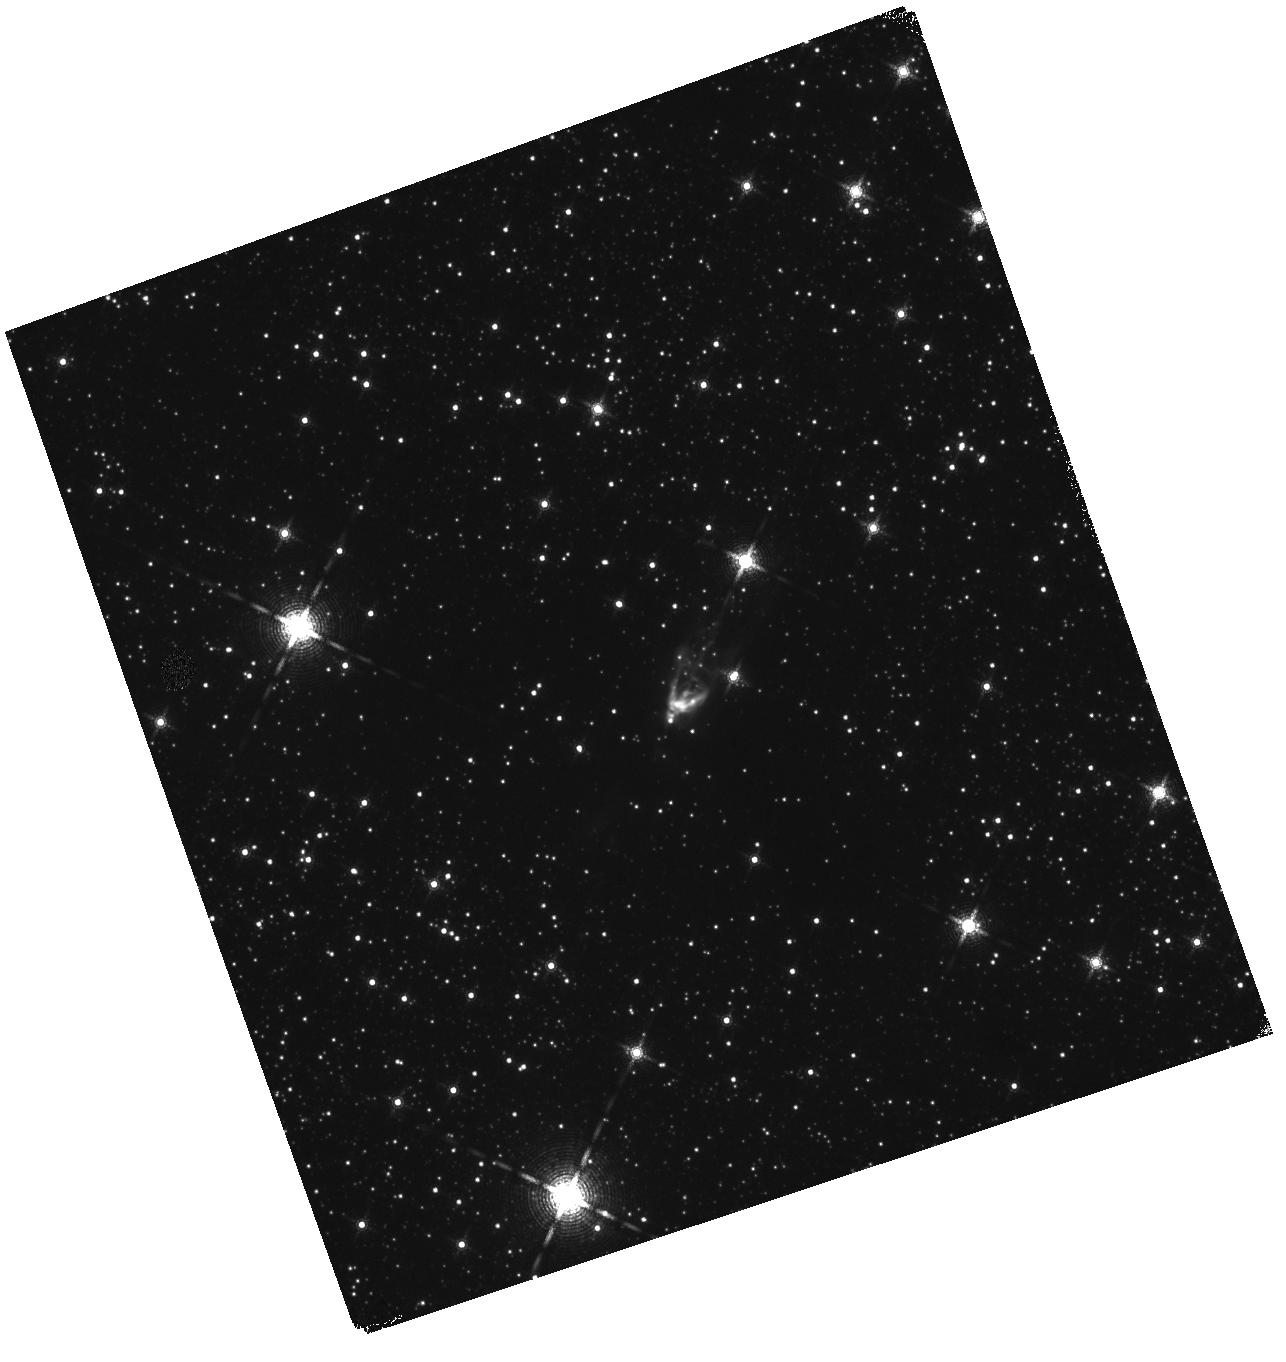
Target: MOL77. Instrument: WFC3/IR. Filter: F164N. Exposure: 15 min. Observation ID: hst_17263_02_wfc3_ir_f164n_if2o02

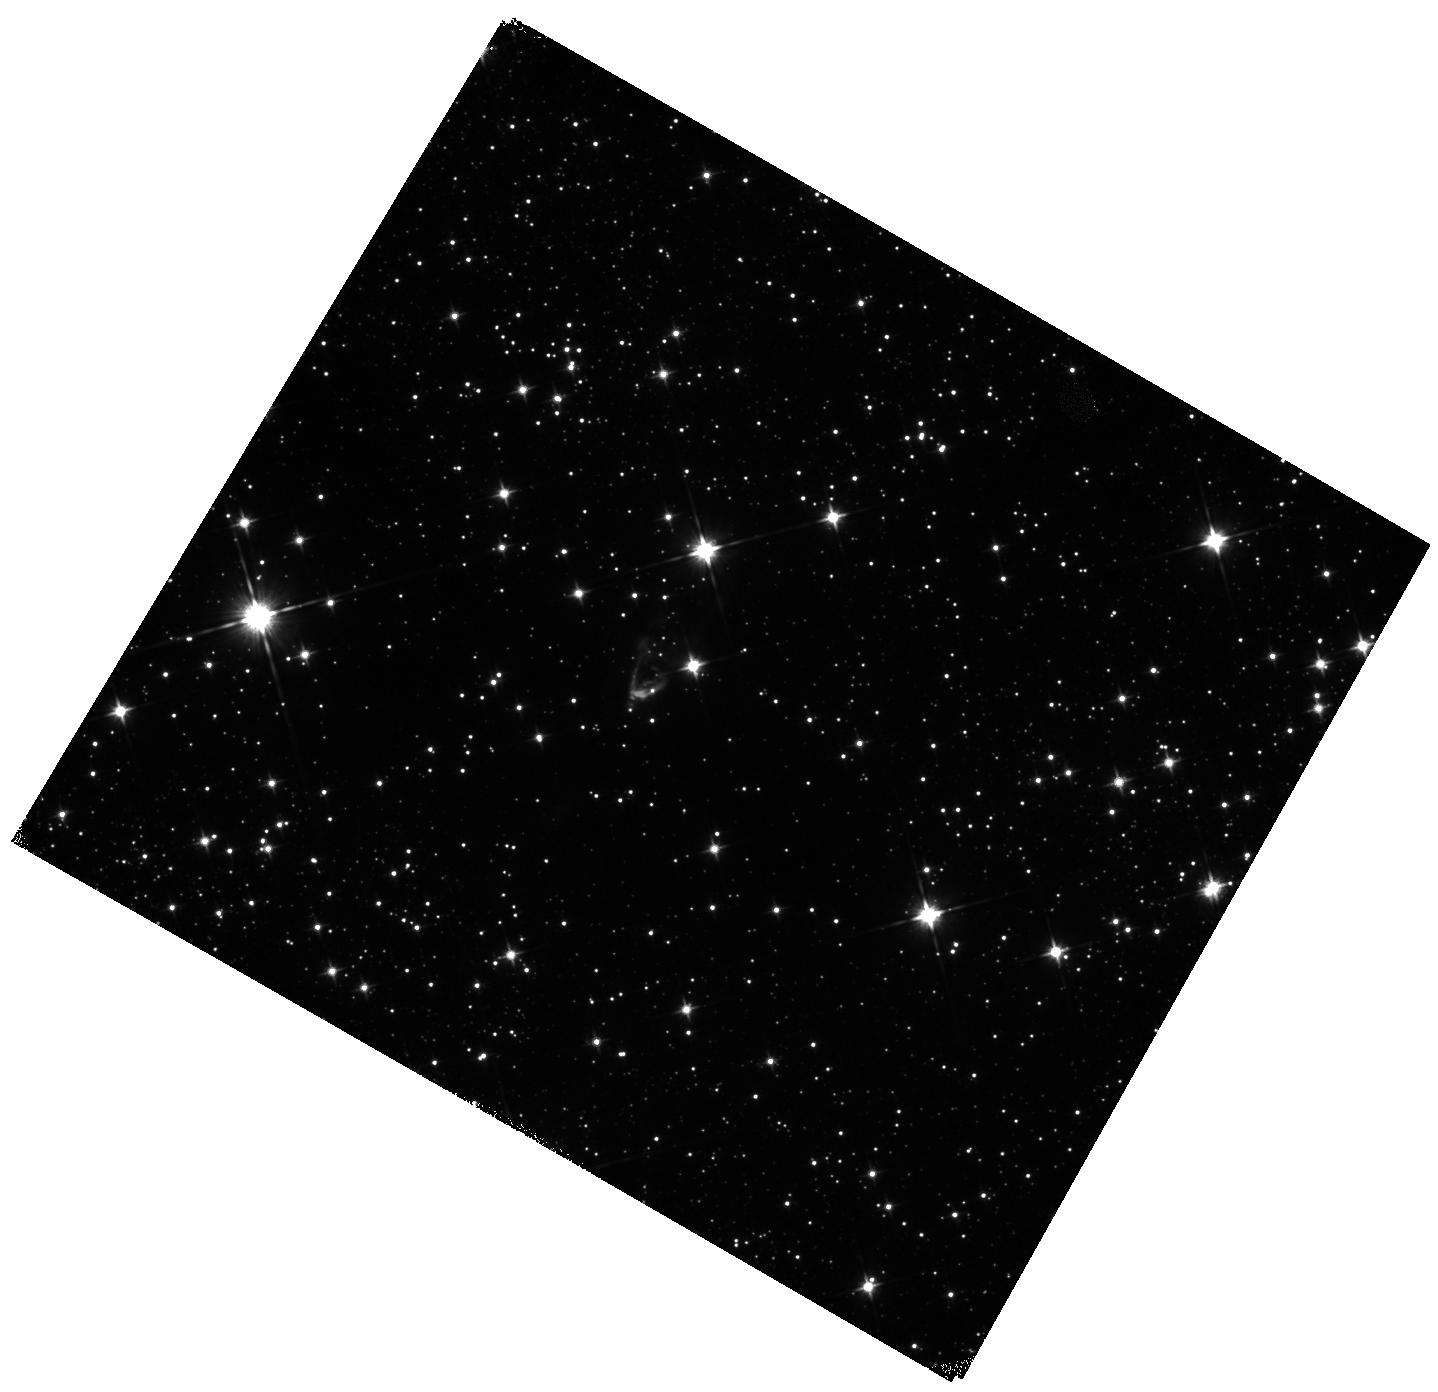
Target: MOL77. Instrument: WFC3/IR. Filter: F110W. Exposure: 5 min. Observation ID: hst_17263_51_wfc3_ir_f110w_if2o51

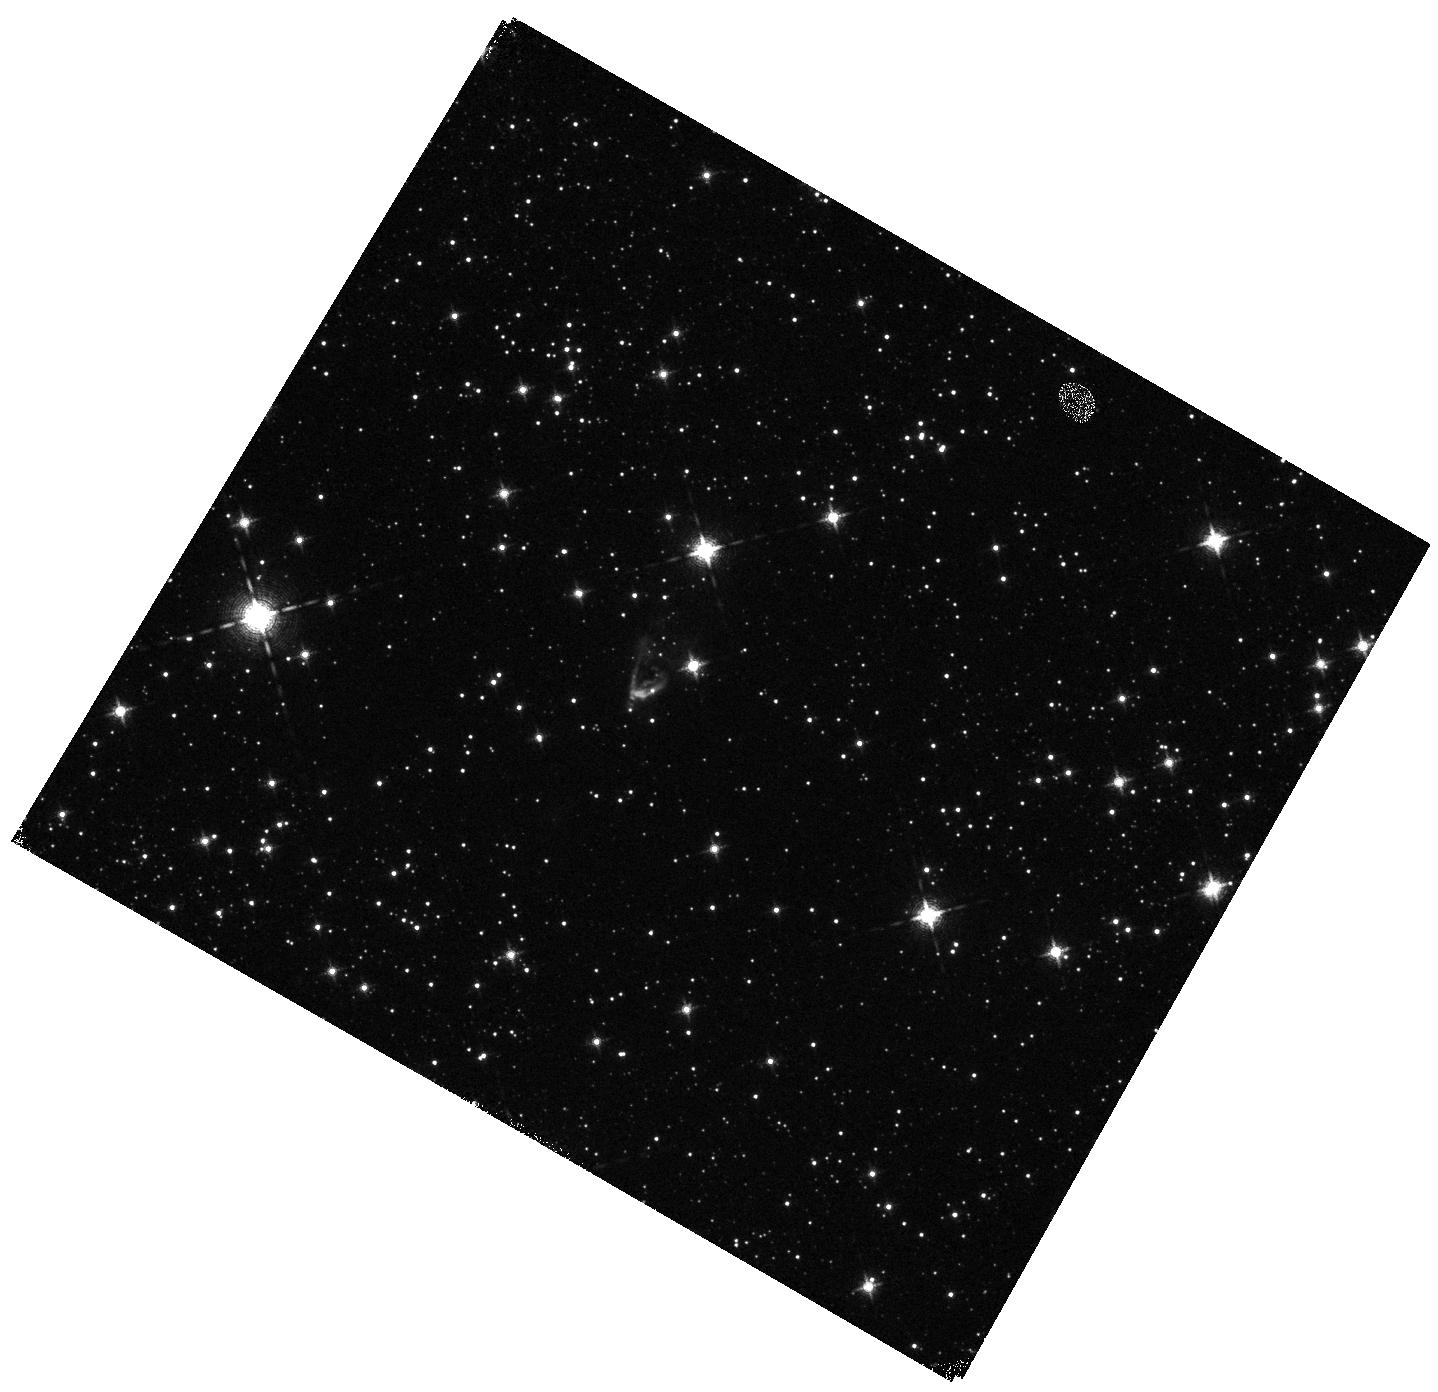
Target: MOL77. Instrument: WFC3/IR. Filter: F128N. Exposure: 12 min. Observation ID: hst_17263_51_wfc3_ir_f128n_if2o51

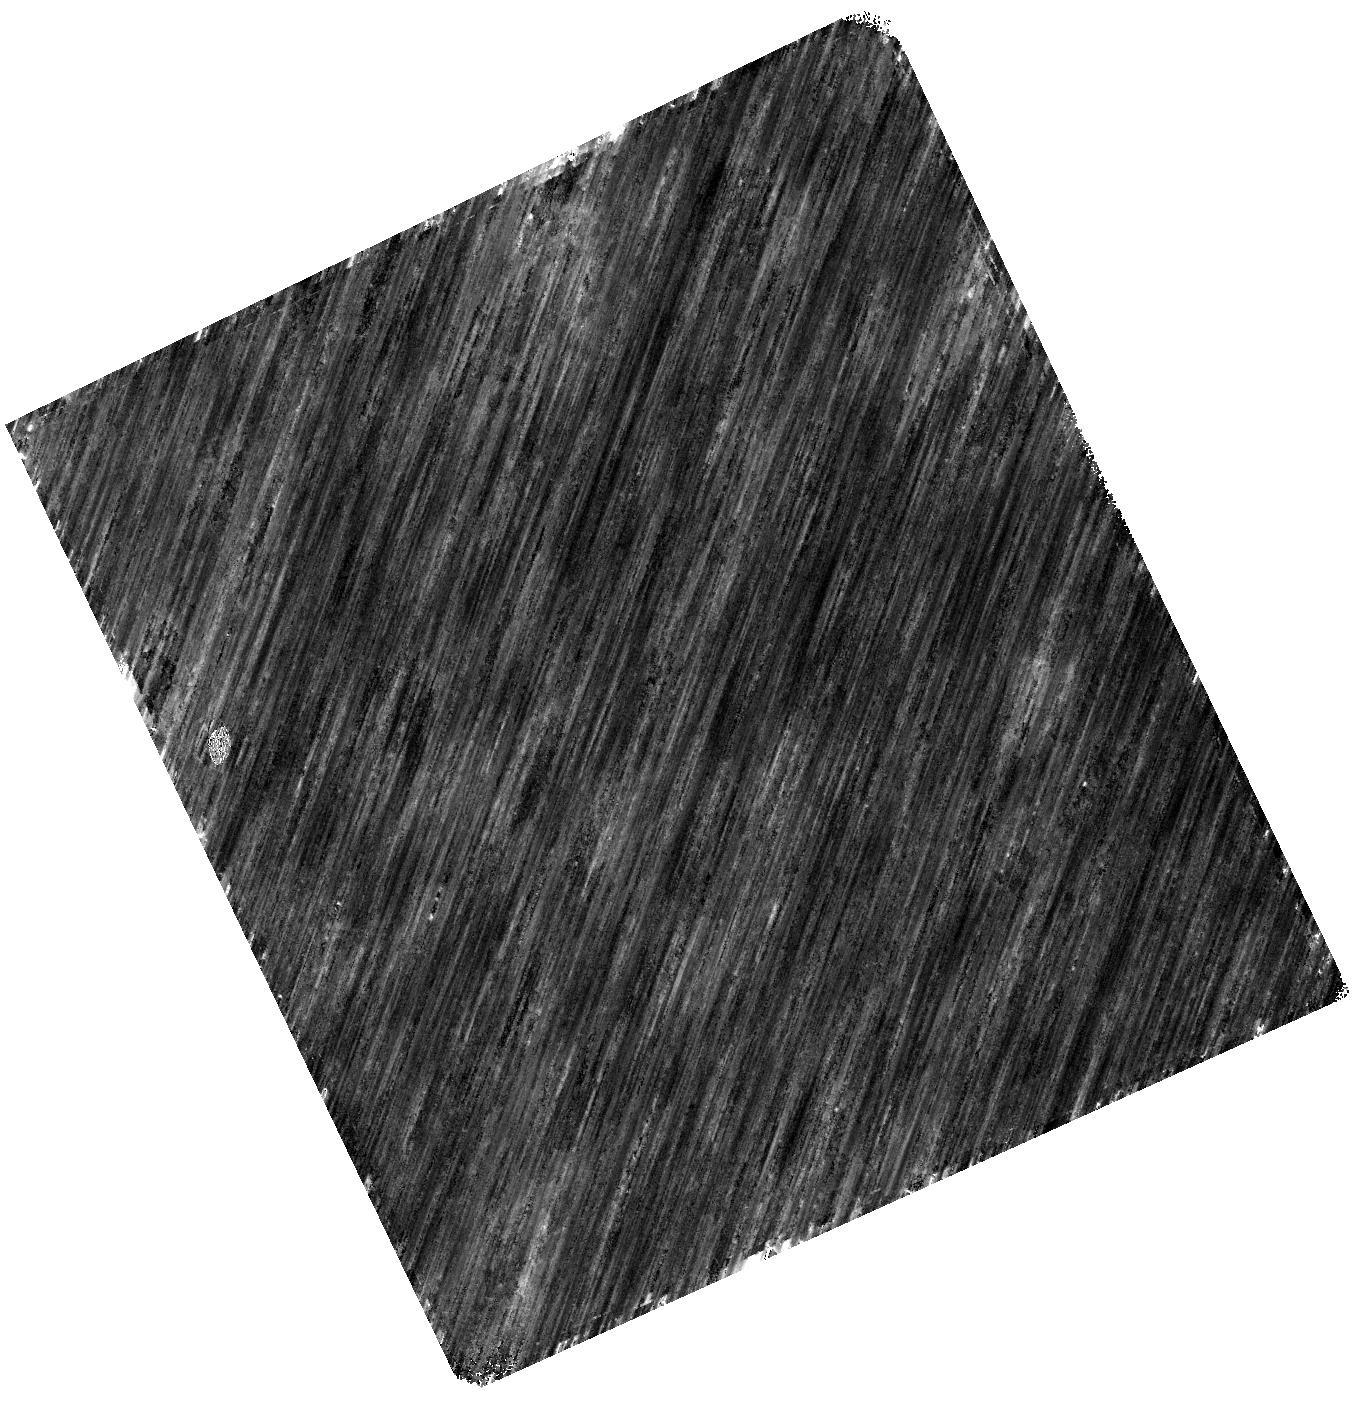
Target: MOL77. Instrument: WFC3/IR. Filter: F160W. Exposure: 7 min. Observation ID: hst_17263_01_wfc3_ir_f160w_if2o01

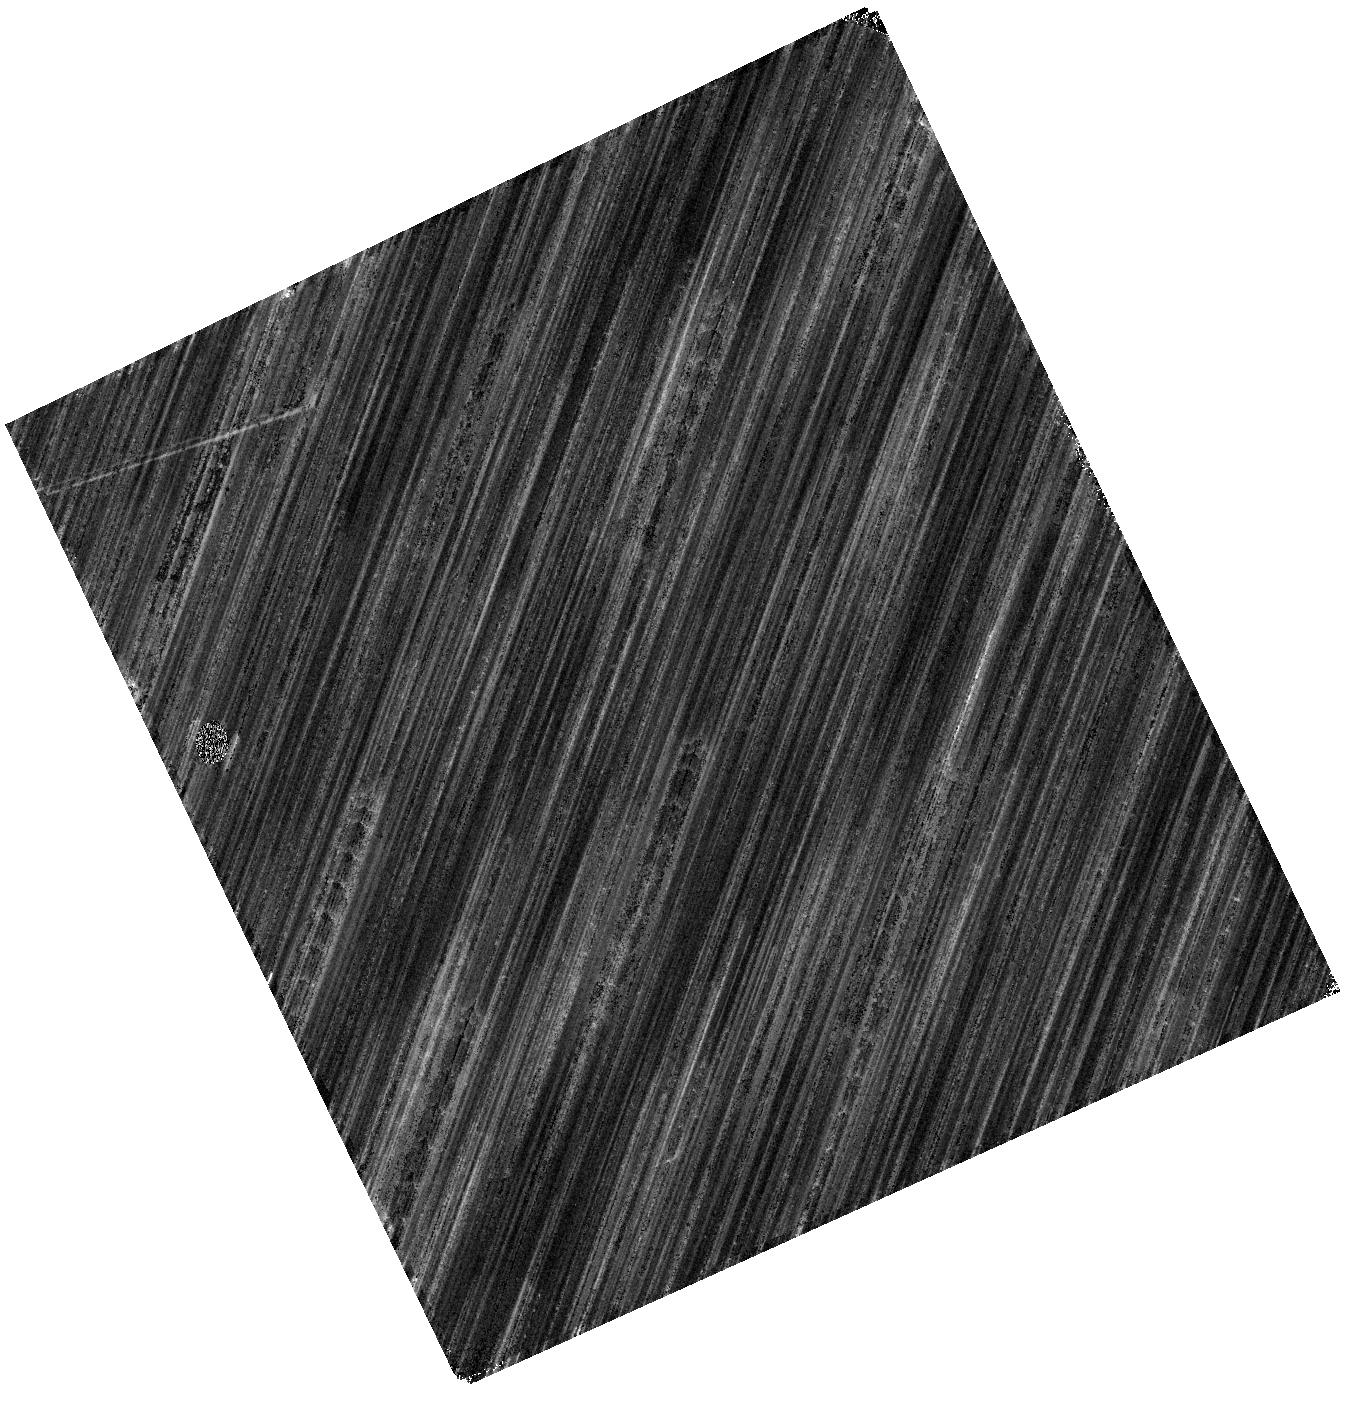
Target: MOL77. Instrument: WFC3/IR. Filter: F164N. Exposure: 15 min. Observation ID: hst_17263_01_wfc3_ir_f164n_if2o01

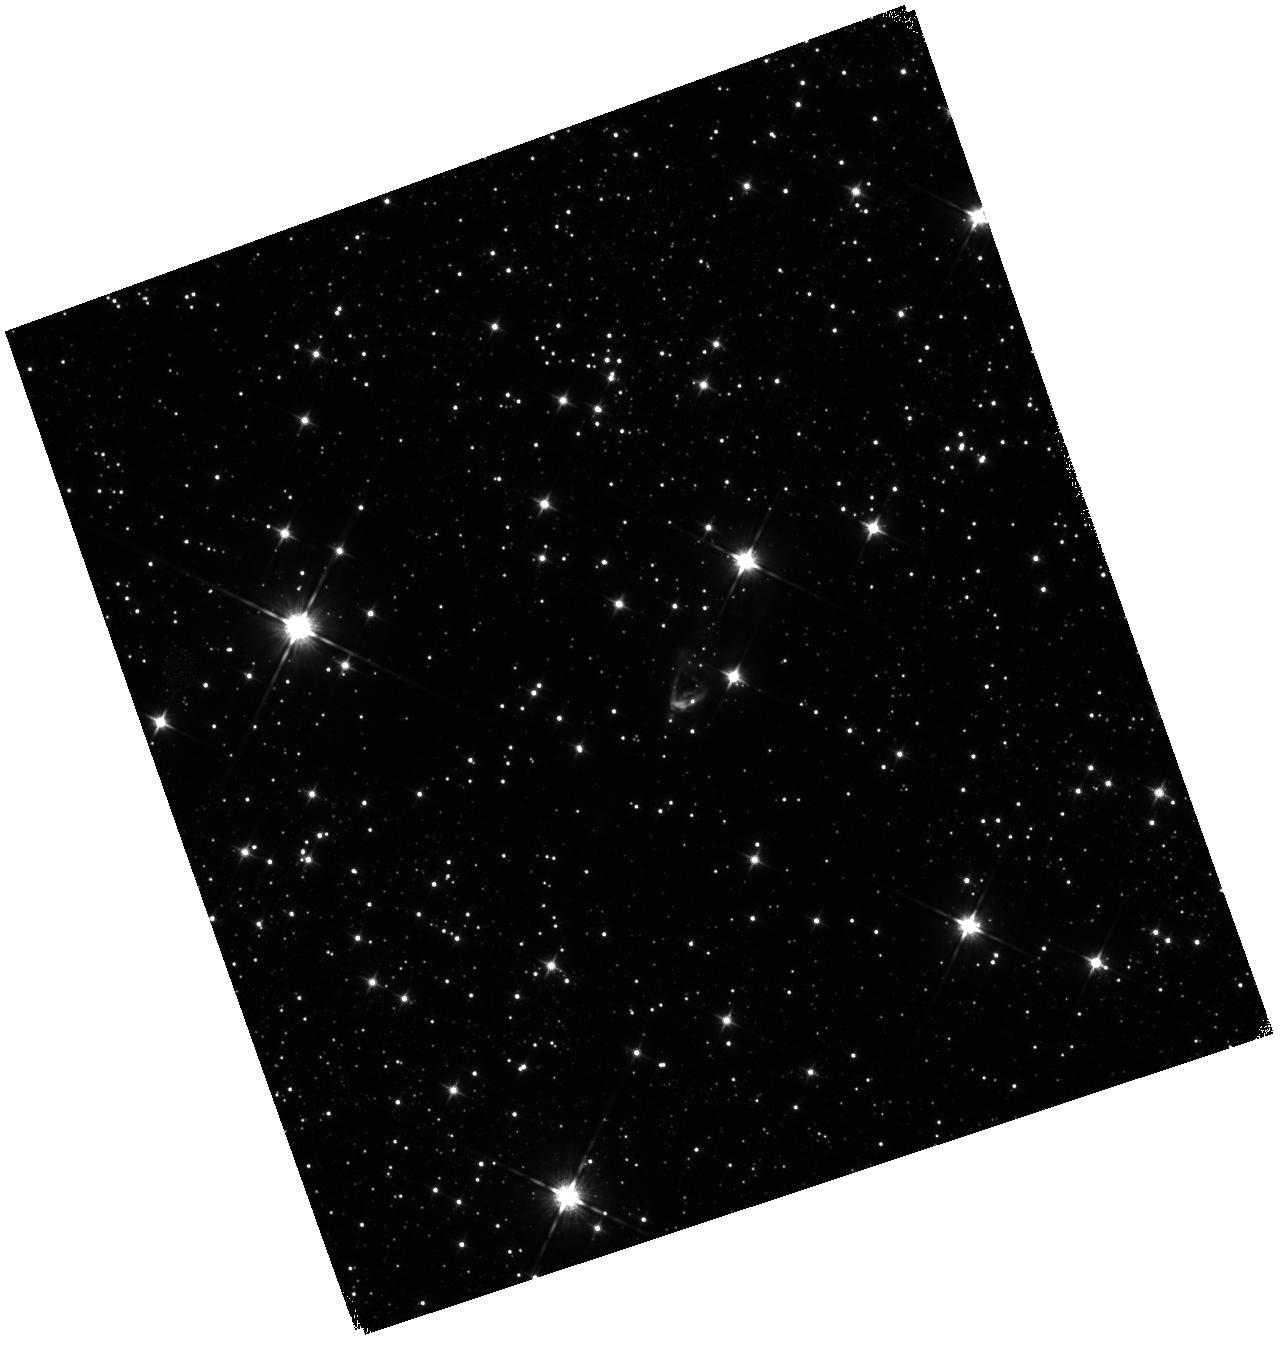
Target: MOL77. Instrument: WFC3/IR. Filter: F110W. Exposure: 5 min. Observation ID: hst_17263_02_wfc3_ir_f110w_if2o02

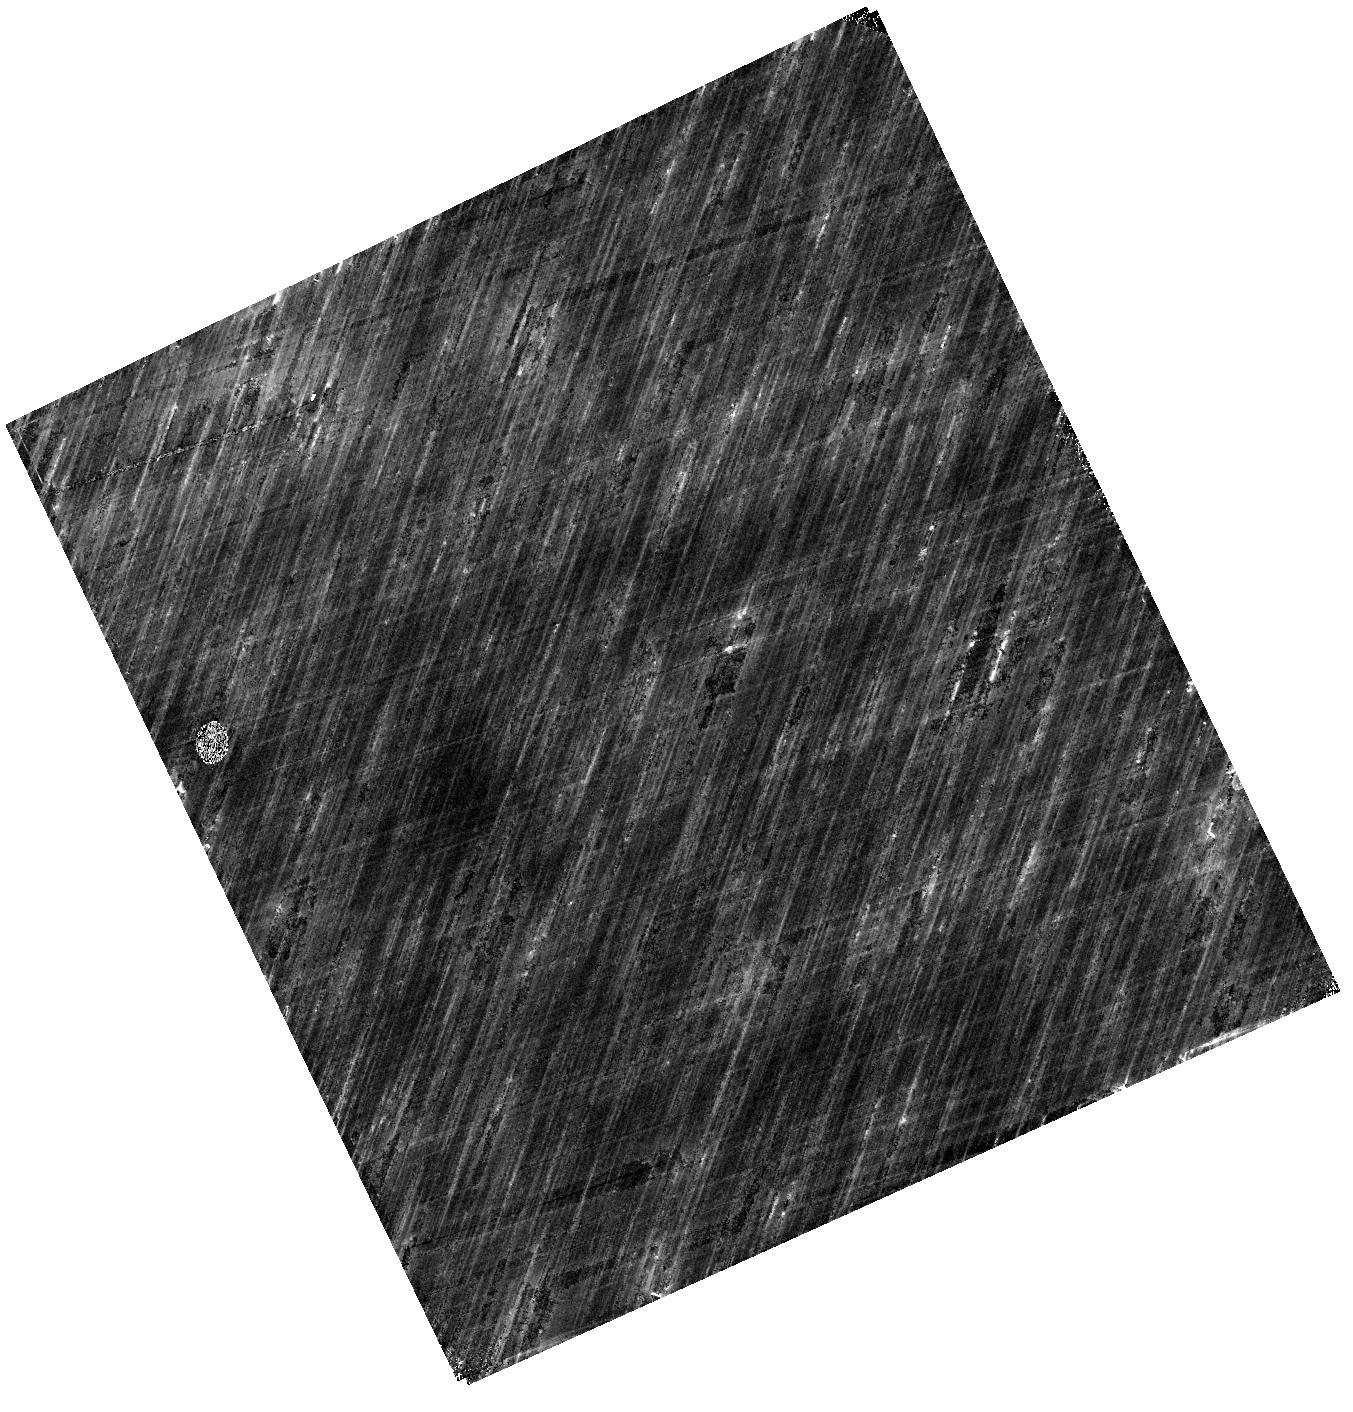
Target: MOL77. Instrument: WFC3/IR. Filter: F110W. Exposure: 5 min. Observation ID: hst_17263_01_wfc3_ir_f110w_if2o01

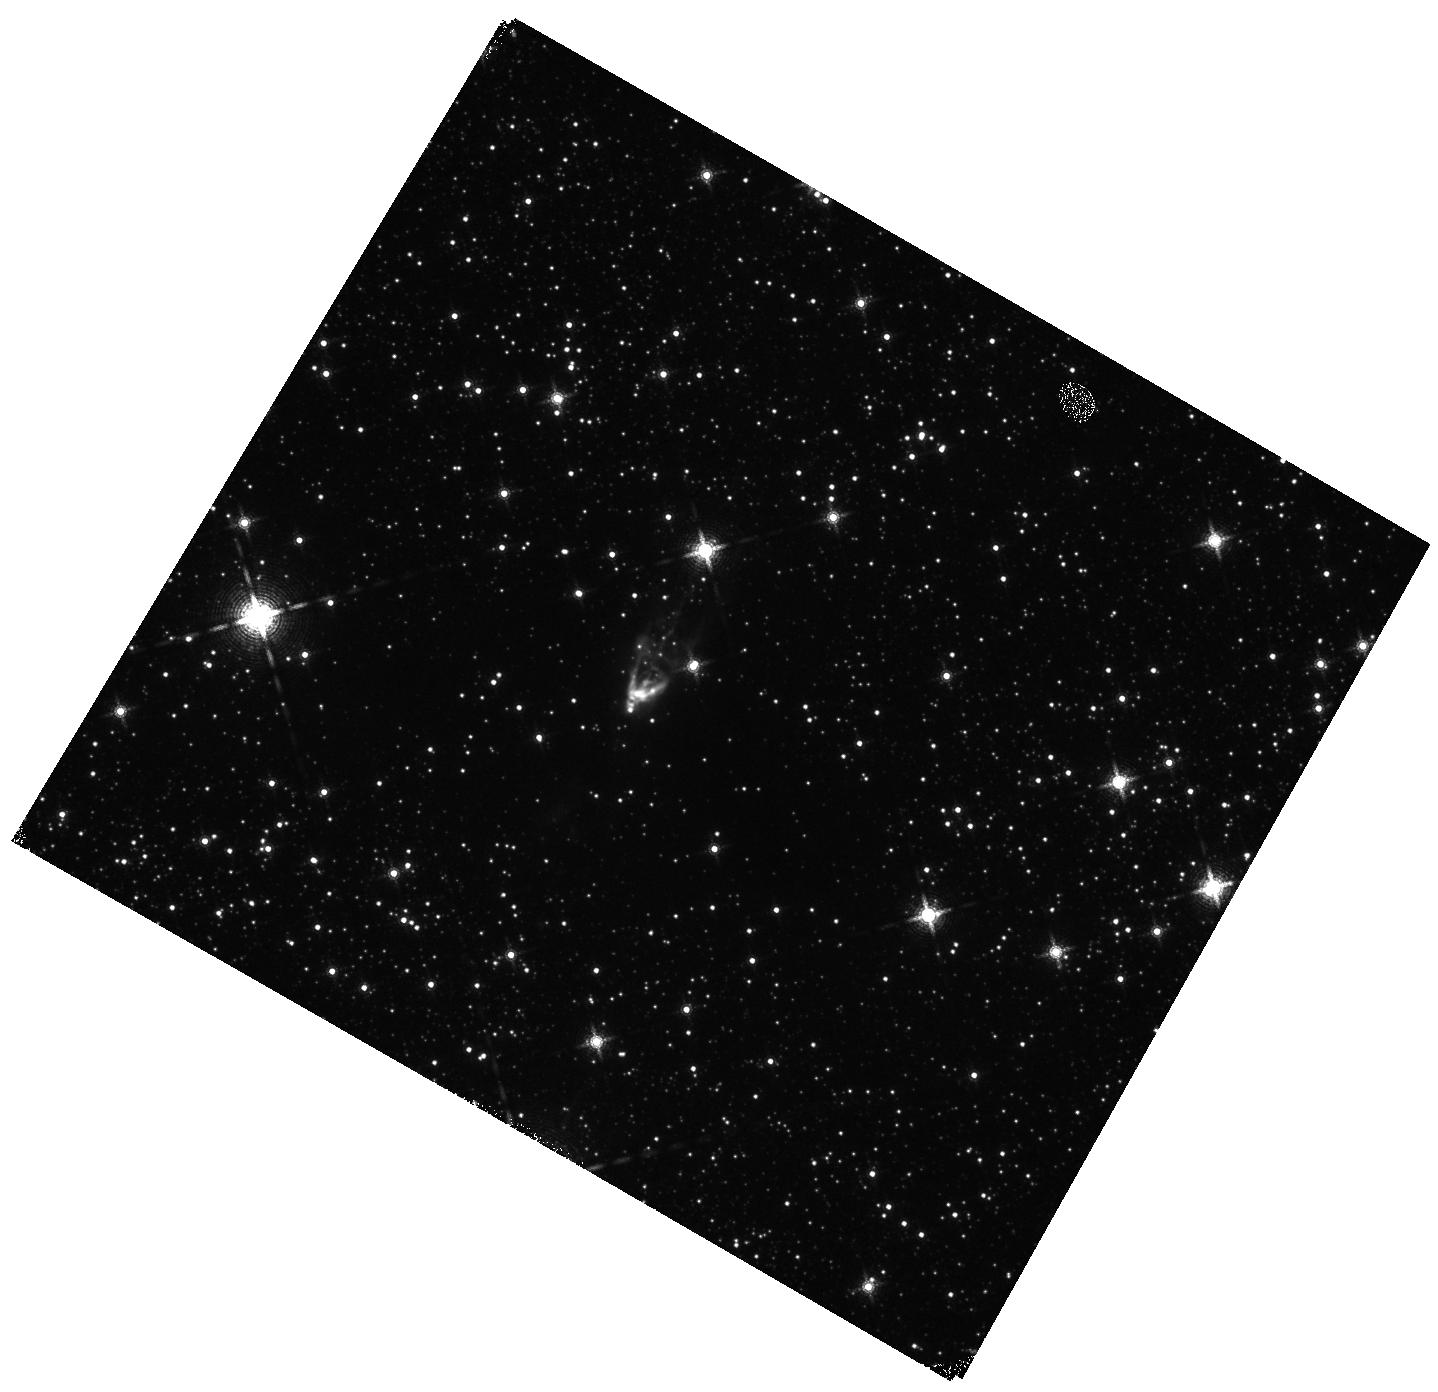
Target: MOL77. Instrument: WFC3/IR. Filter: F164N. Exposure: 15 min. Observation ID: hst_17263_51_wfc3_ir_f164n_if2o51

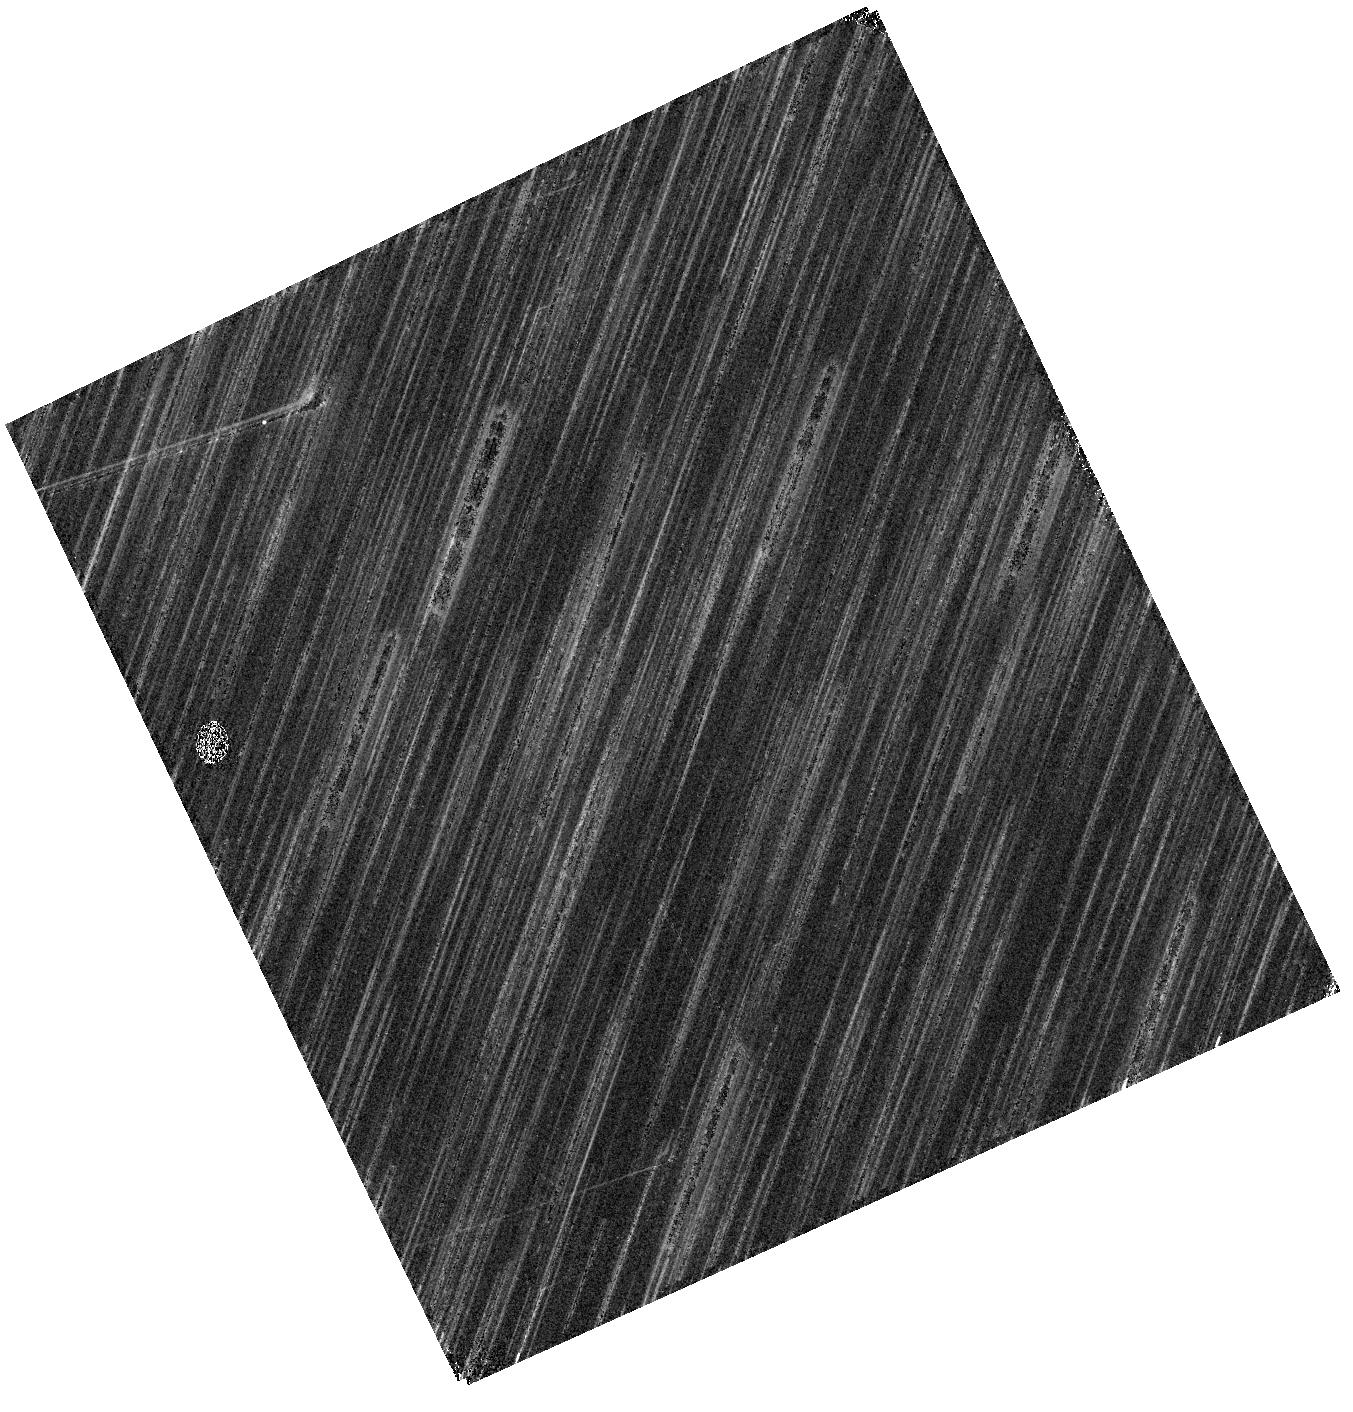
Target: MOL77. Instrument: WFC3/IR. Filter: F128N. Exposure: 12 min. Observation ID: hst_17263_01_wfc3_ir_f128n_if2o01

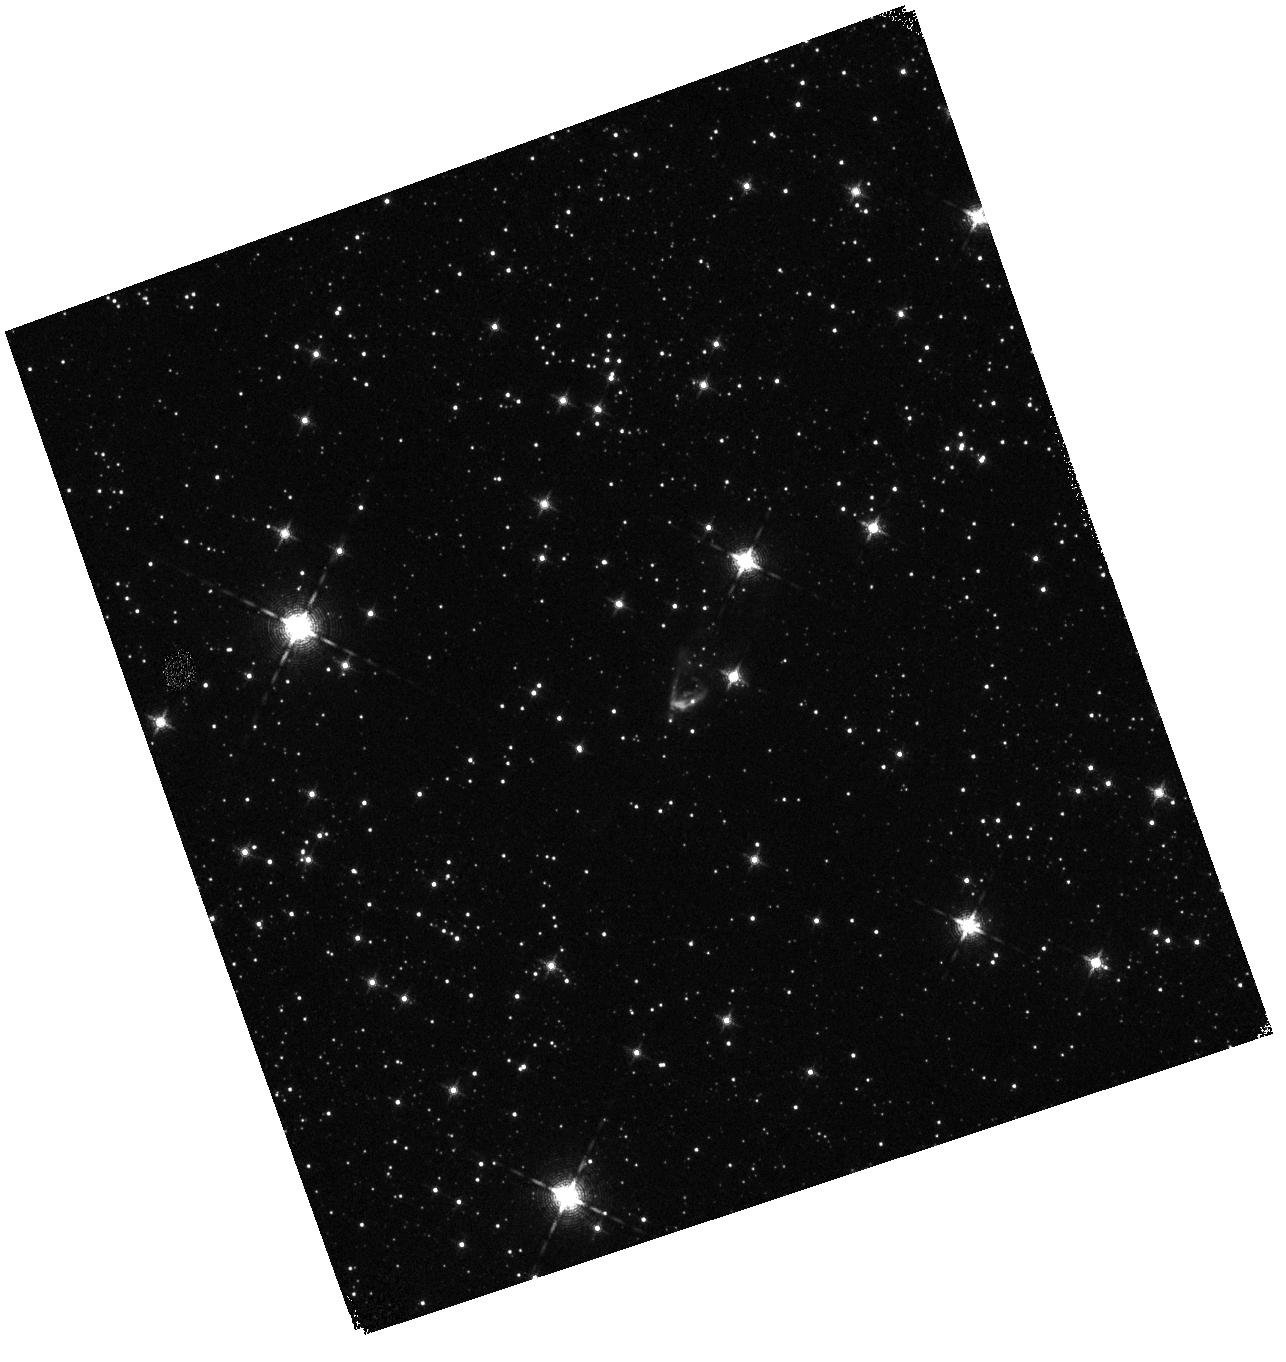
Target: MOL77. Instrument: WFC3/IR. Filter: F128N. Exposure: 12 min. Observation ID: hst_17263_02_wfc3_ir_f128n_if2o02

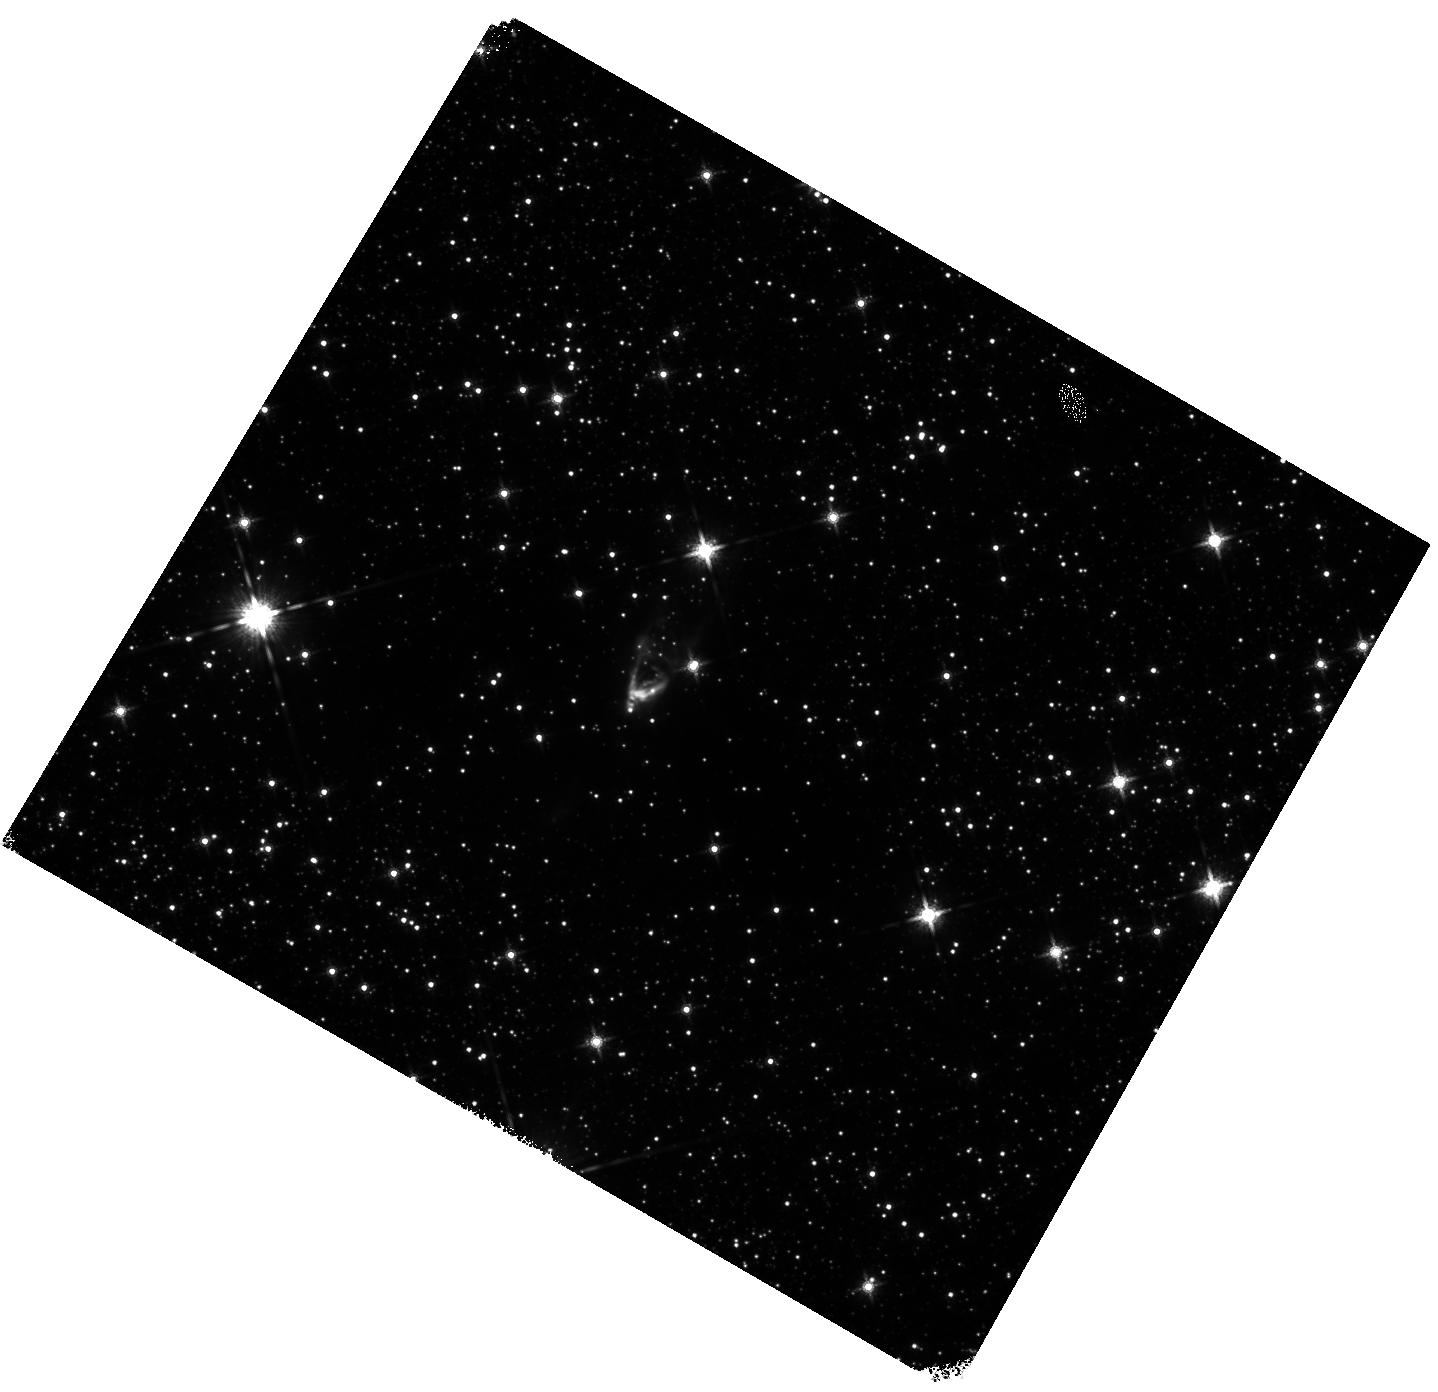
Target: MOL77. Instrument: WFC3/IR. Filter: F160W. Exposure: 7 min. Observation ID: hst_17263_51_wfc3_ir_f160w_if2o51

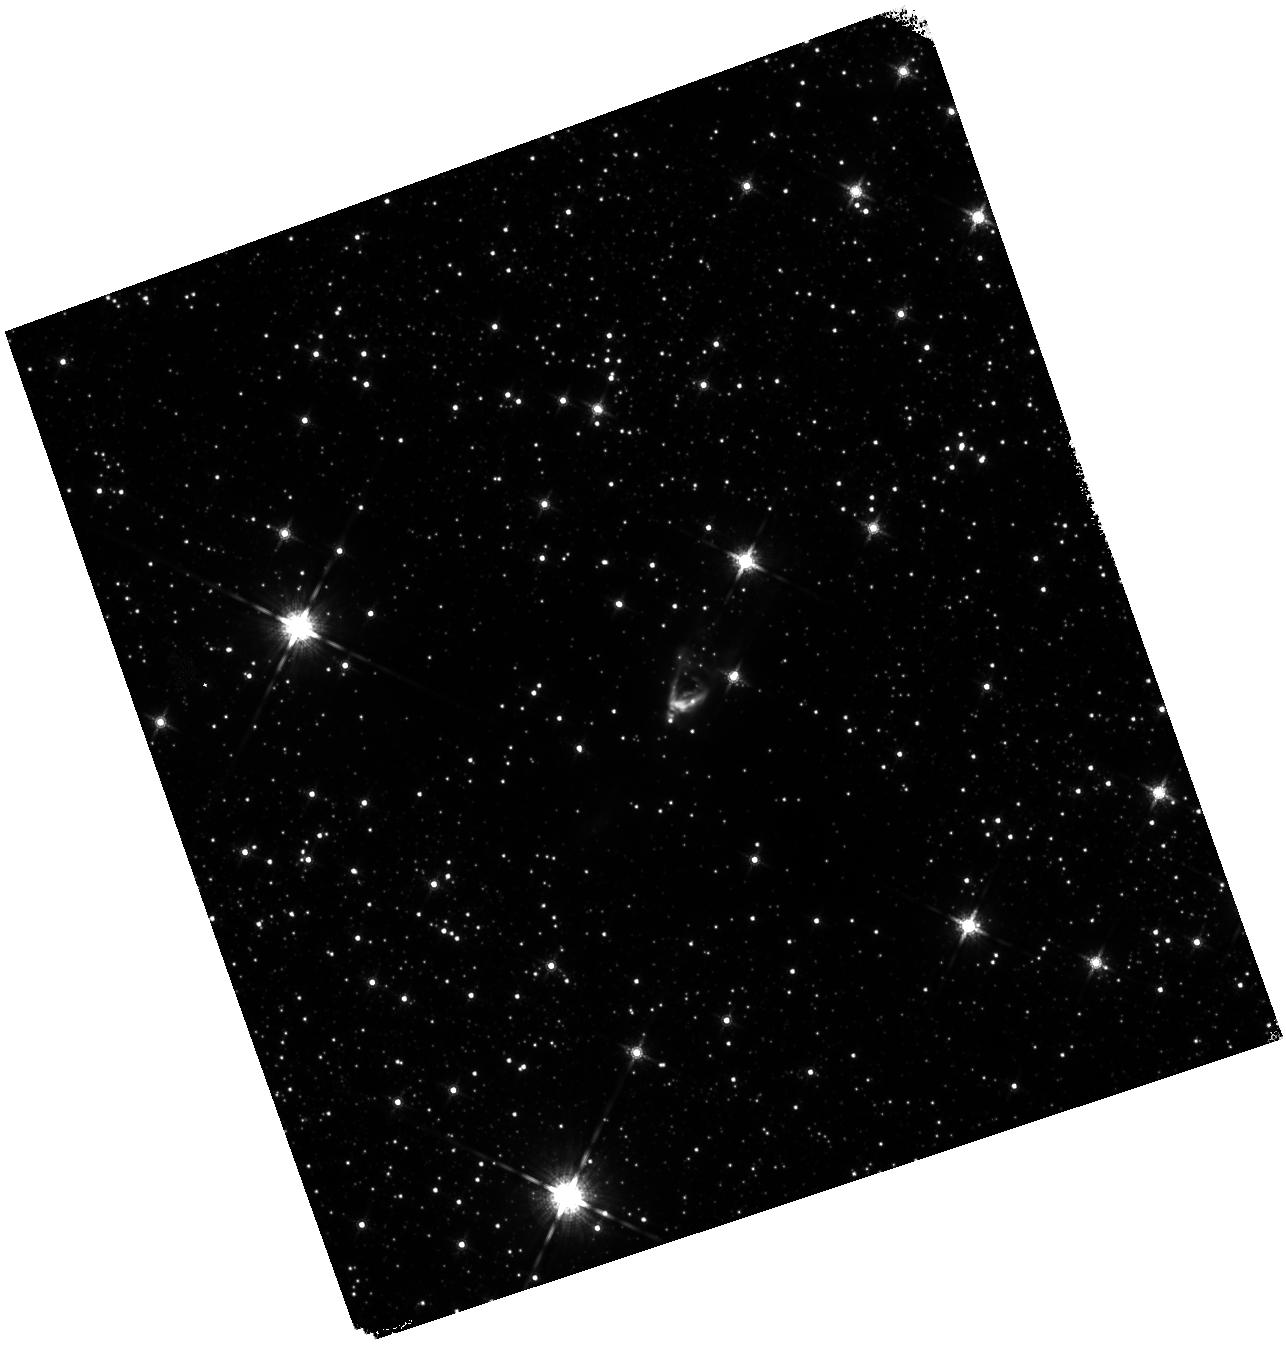
Target: MOL77. Instrument: WFC3/IR. Filter: F160W. Exposure: 7 min. Observation ID: hst_17263_02_wfc3_ir_f160w_if2o02

Catching the accretion burst of a massive protostar on the rise with the HST (PI: Fedriani, Ruben)

A wealth of new theoretical and observational evidence supports now the idea that episodic accretion is a fundamental and common phenomenon across mass and time in star formation. In particular, the most recent discovery and follow-up of three accretion bursts from high mass young stellar objects (HMYSOs) have been key to link low- and high-mass star-formation mechanisms to the common ground of disk-mediated accretion. Among those, only one (S255IR NIRS 3) could be detected and studied at NIR wavelengths, just after the burst maximum. A new accretion burst from Mol77, a 10 Msun protostar, begun in the first week of October 2022. This provides us with the unique chance to study such rare events from an early stage. We request HST/WFC3 observations to map the source and its outflow cavity to confirm the burst in the infrared. We will also derive the pre-burst spectrum of Mol77, as the cavity walls still see the pre-outburst phase. Finally, we will for the first time measure the light echo with the HST for a HMYSO.